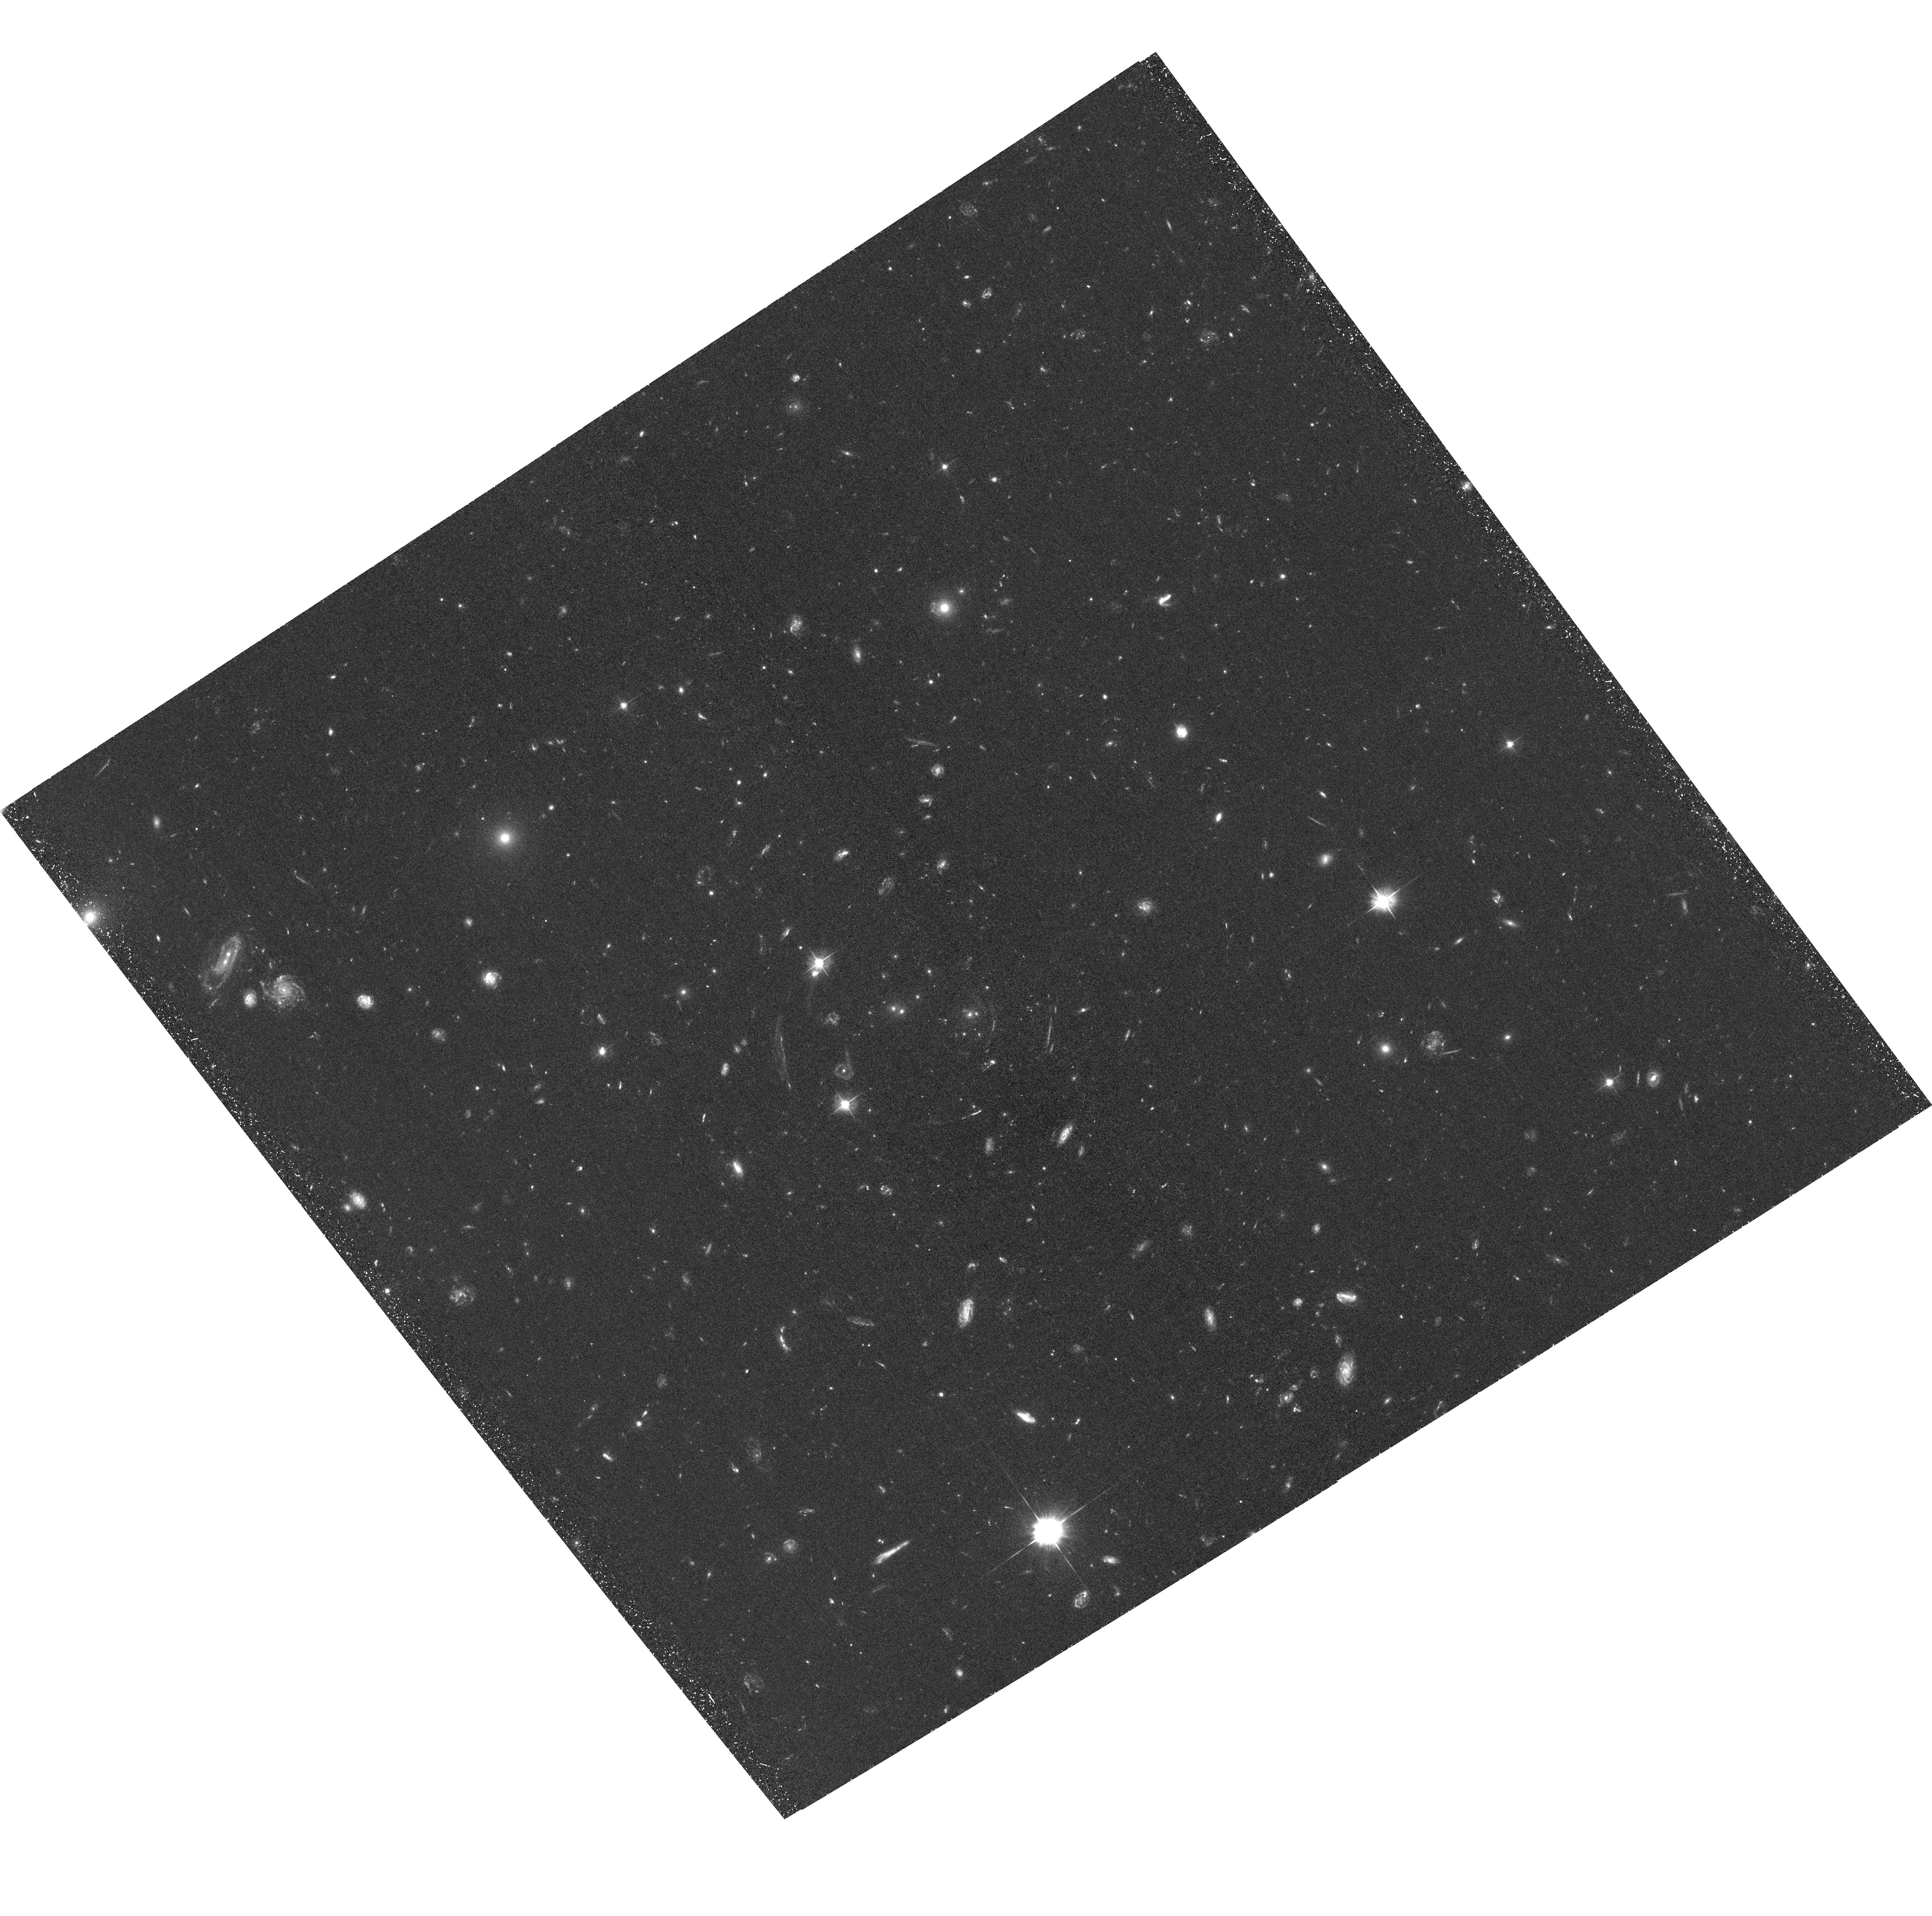
Target: SDSSJ1029+2623
Instrument: ACS/WFC
Filter: F475W
Exposure: 1.5 h
Observation ID: hst_12195_01_acs_wfc_f475w_jbgz01

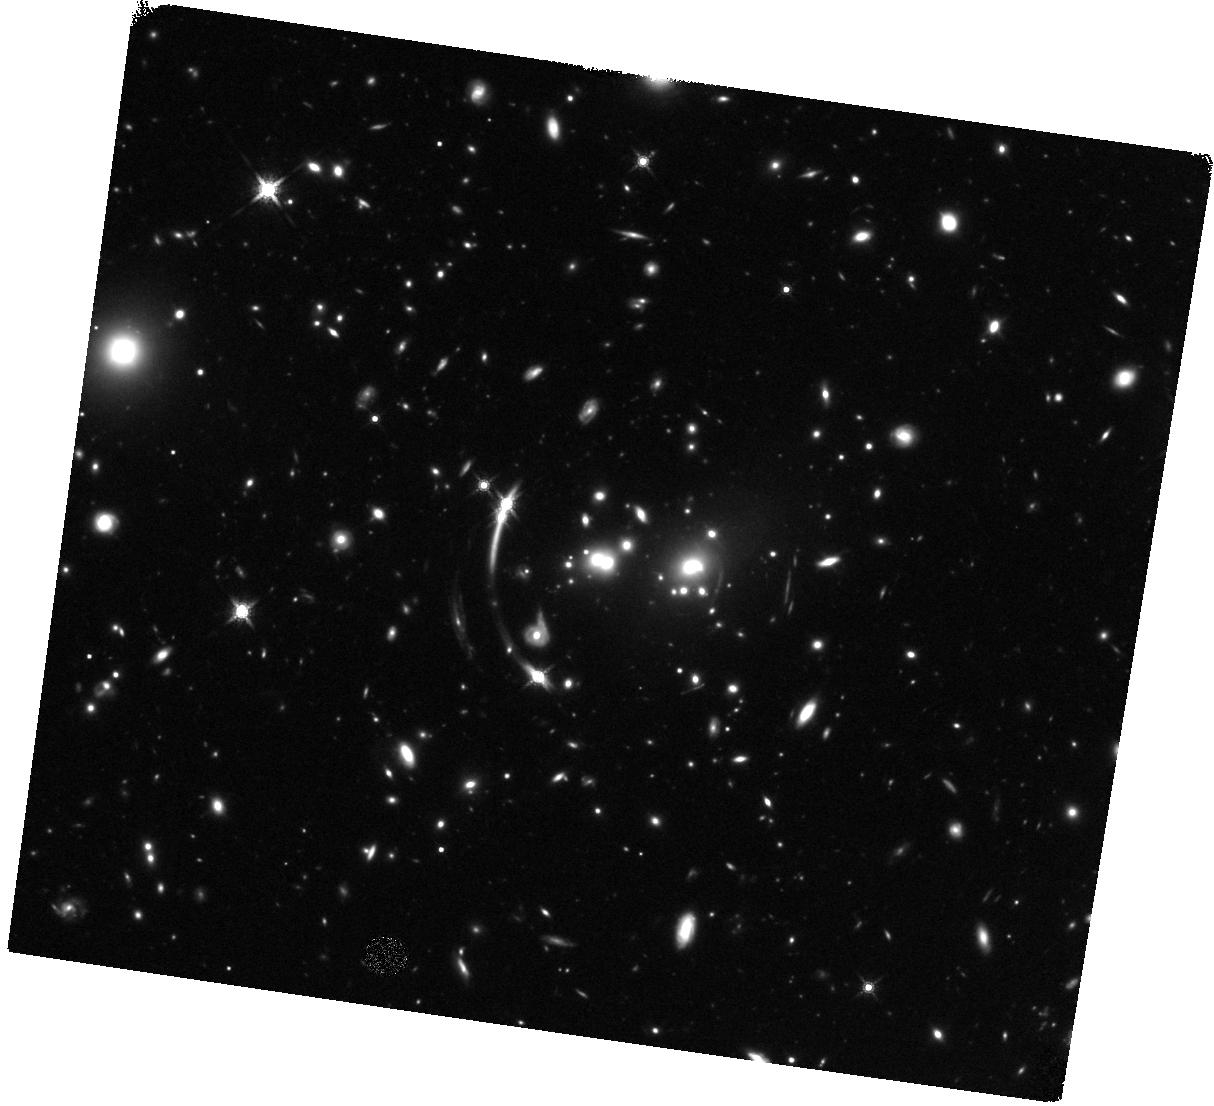
Target: SDSSJ1029+2623
Instrument: WFC3/IR
Filter: F160W
Exposure: 1.5 h
Observation ID: hst_12195_03_wfc3_ir_f160w_ibgz03

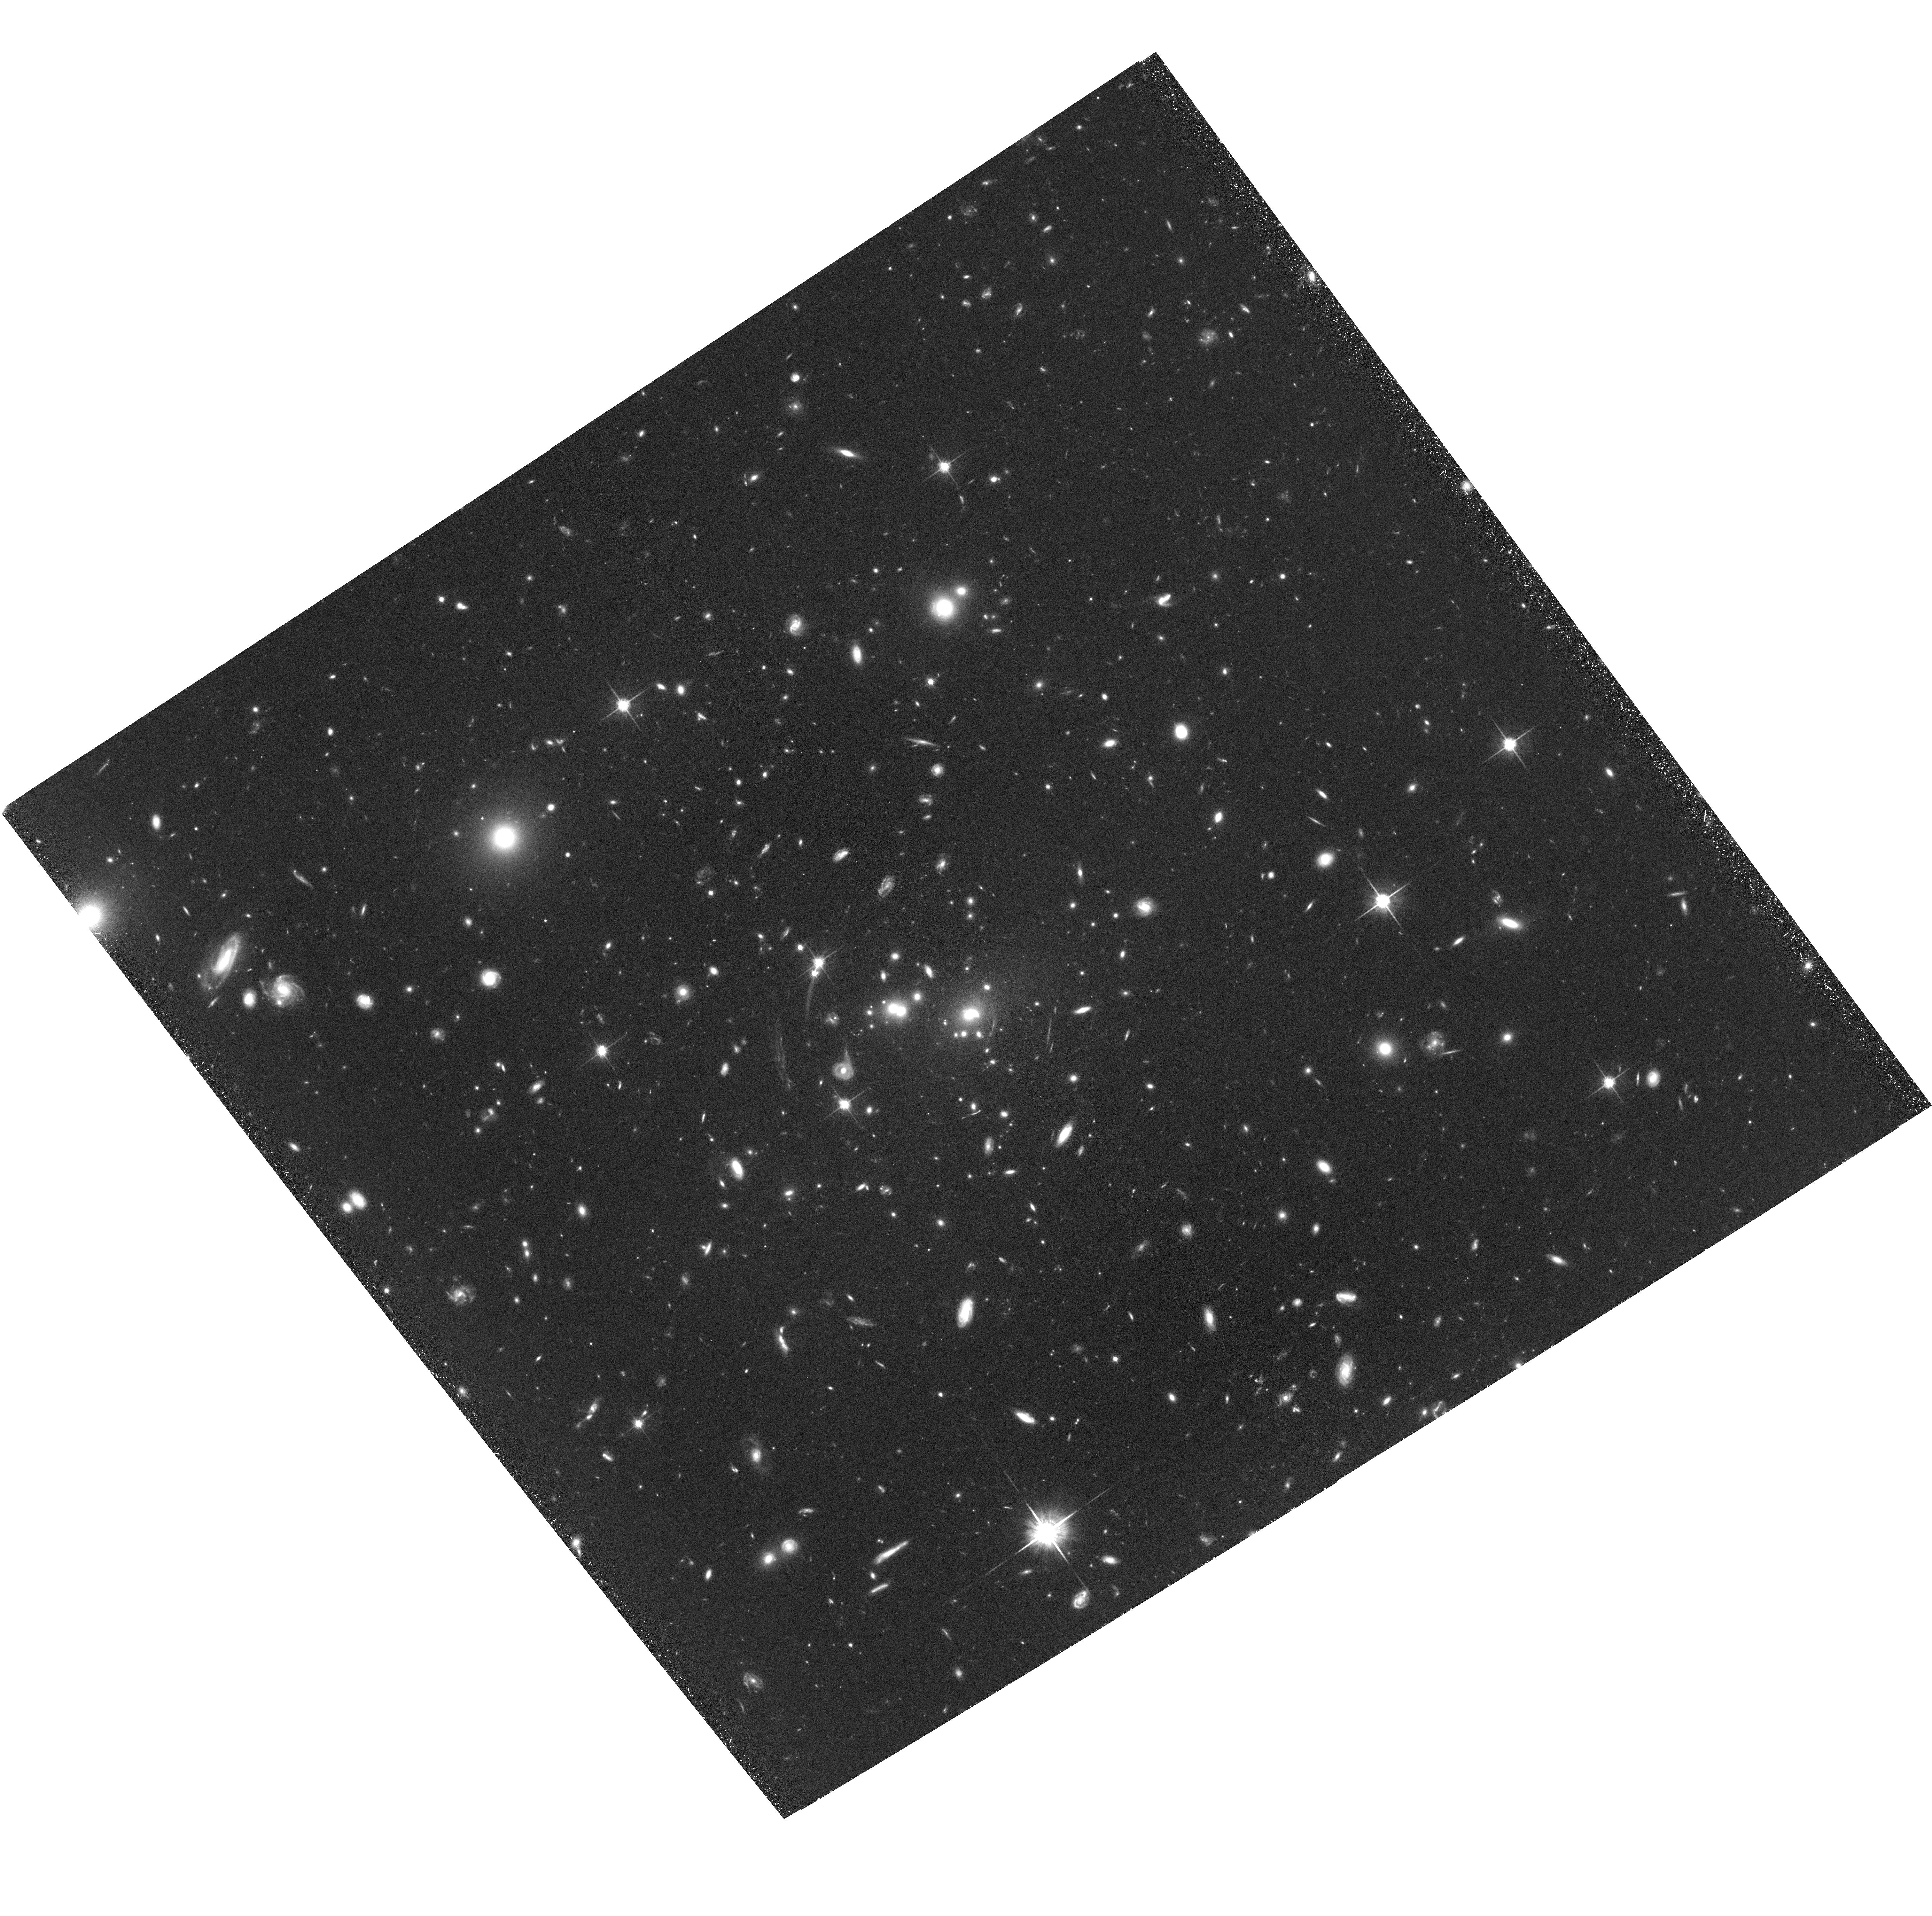
Target: SDSSJ1029+2623
Instrument: ACS/WFC
Filter: F814W
Exposure: 2.2 h
Observation ID: hst_12195_02_acs_wfc_f814w_jbgz02

Understanding the Largest Quasar Lens SDSS J1029+2623 (PI: Oguri, Masamune)

We propose multi-band WFC3/ACS imaging of the unique quasar lens SDSS J1029+2623. It consists of three quasar images at z=2.2 produced by a massive cluster of galaxies at z=0.60. The lens system represents a very rare example of the ``naked cusp'' image configuration, and moreover, the maximum image separation of 22.5'' makes it the largest known quasar lens. We will use the deep WFC3/ACS images to identify many additional multiply-imaged background galaxies, which greatly helps the mass modeling of the central region of the cluster. An accurate mass model is essential to addressing several outstanding questions for this lens, including the anomalous flux ratios between the quasar images and the dynamical state of the lensing cluster. The model will be particularly good because we can combine the strong lensing constraints from HST with our weak lensing measurements on large scales, and also with our deep 60 ksec Chandra X-ray observations.